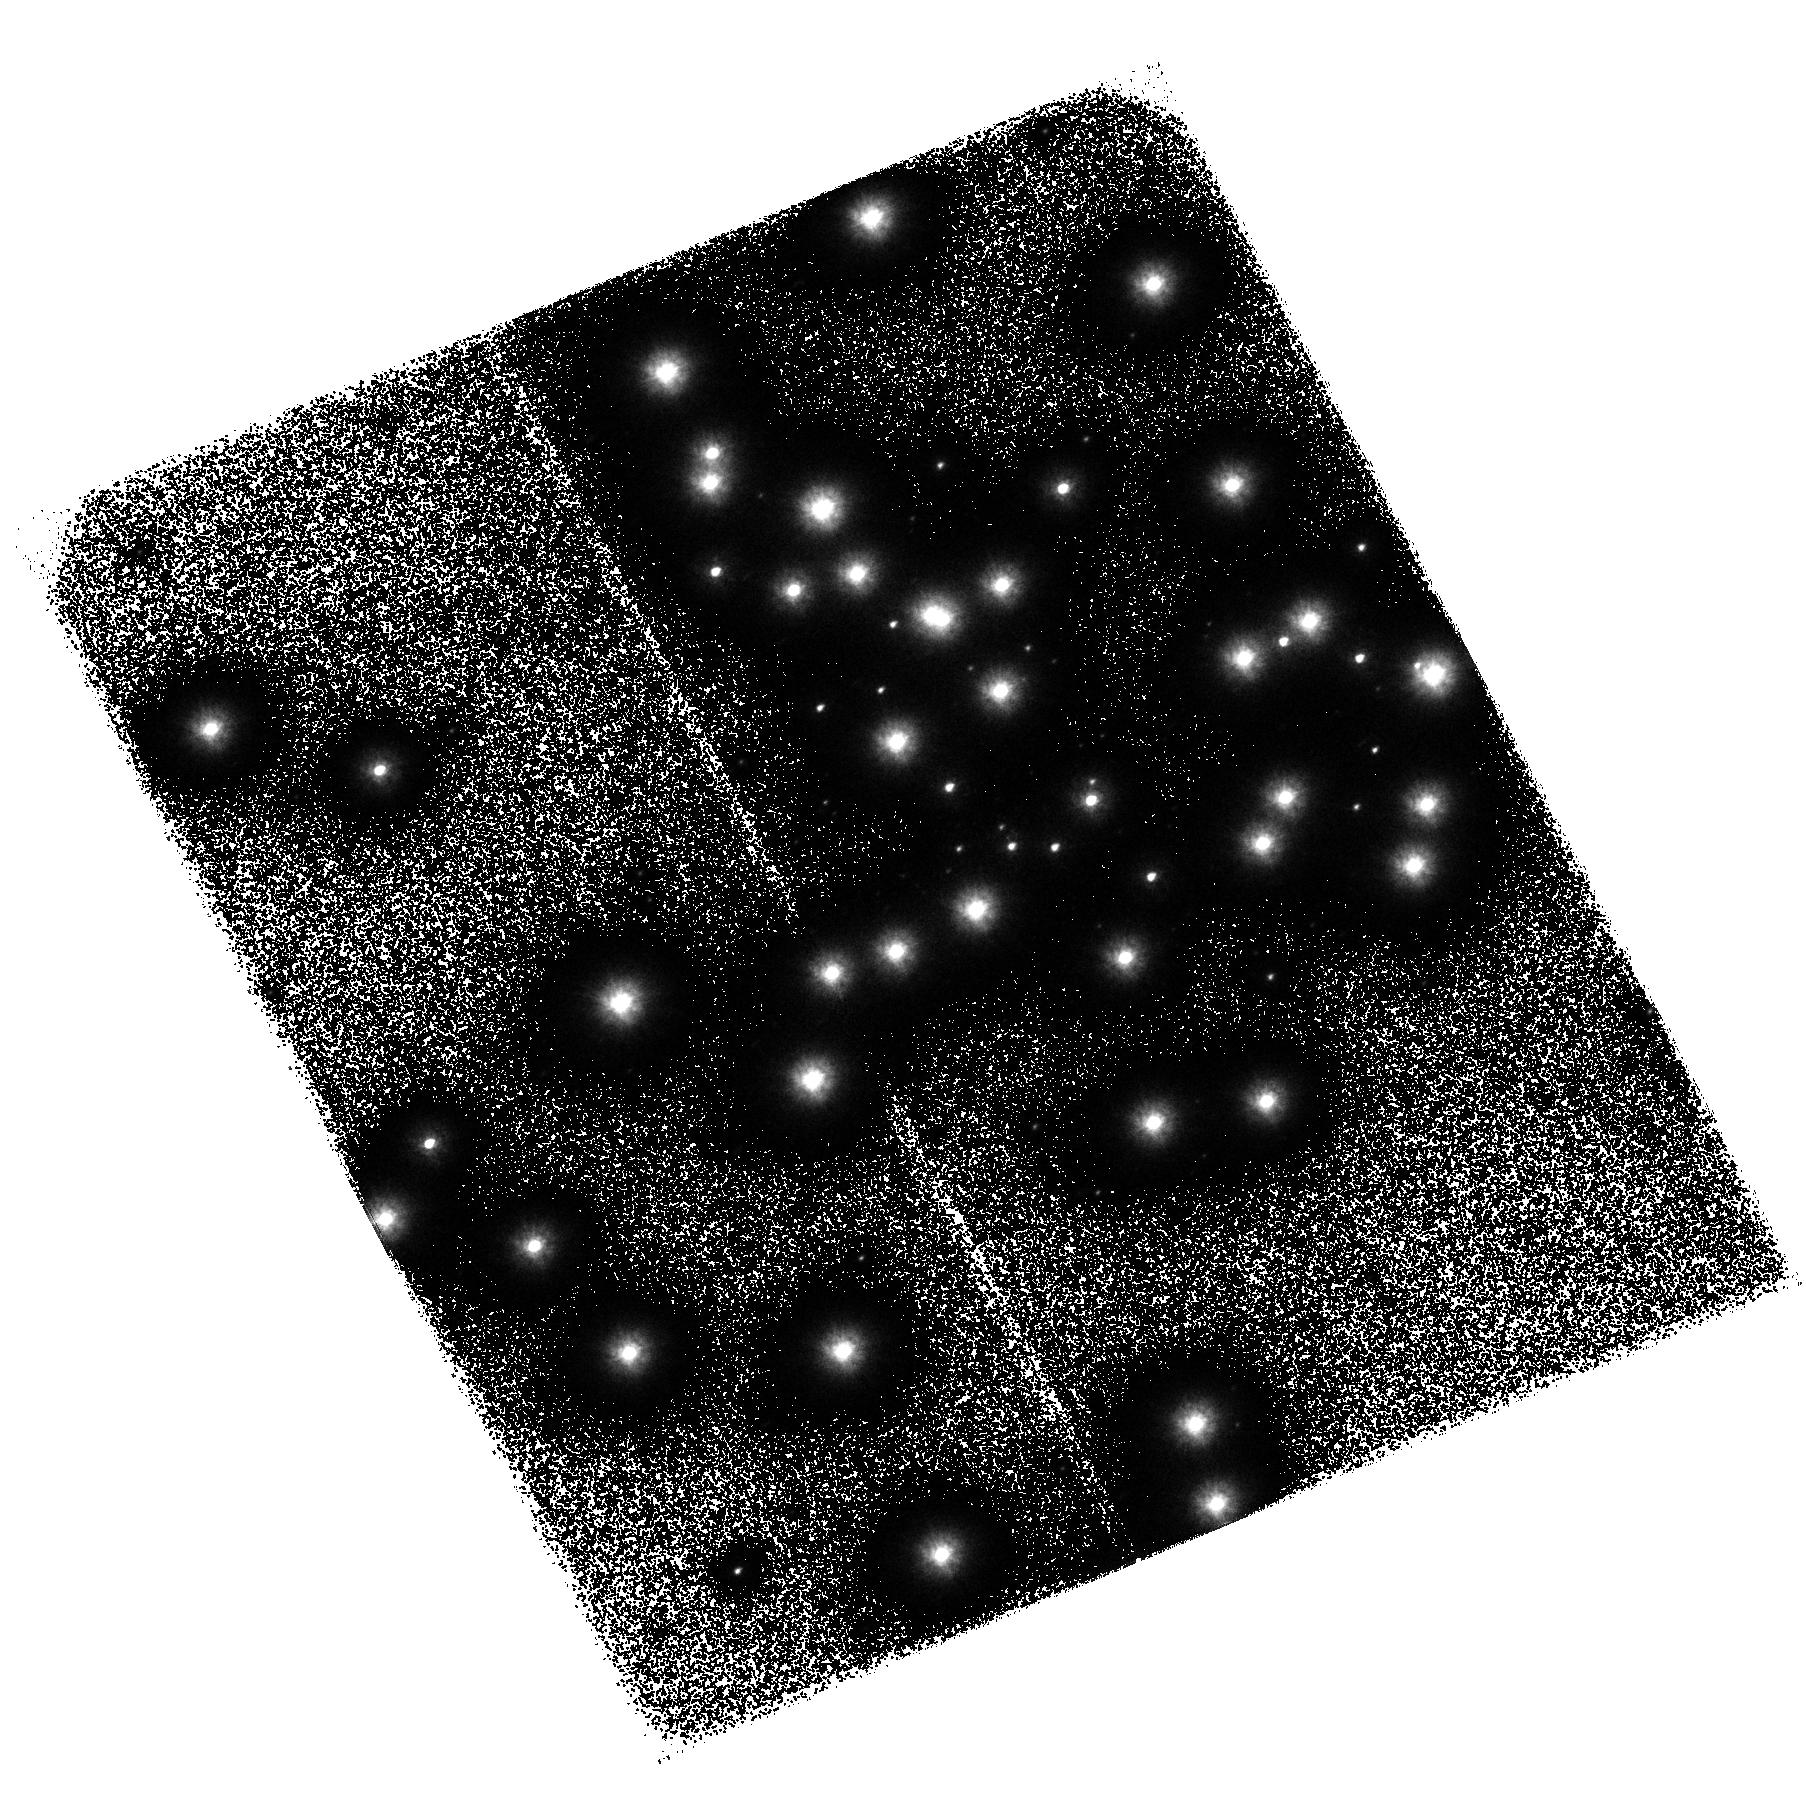
Target: NGC6681. Instrument: ACS/SBC. Filter: F125LP. Exposure: 37 min. Observation ID: hst_11378_01_acs_sbc_f125lp_ja8y01

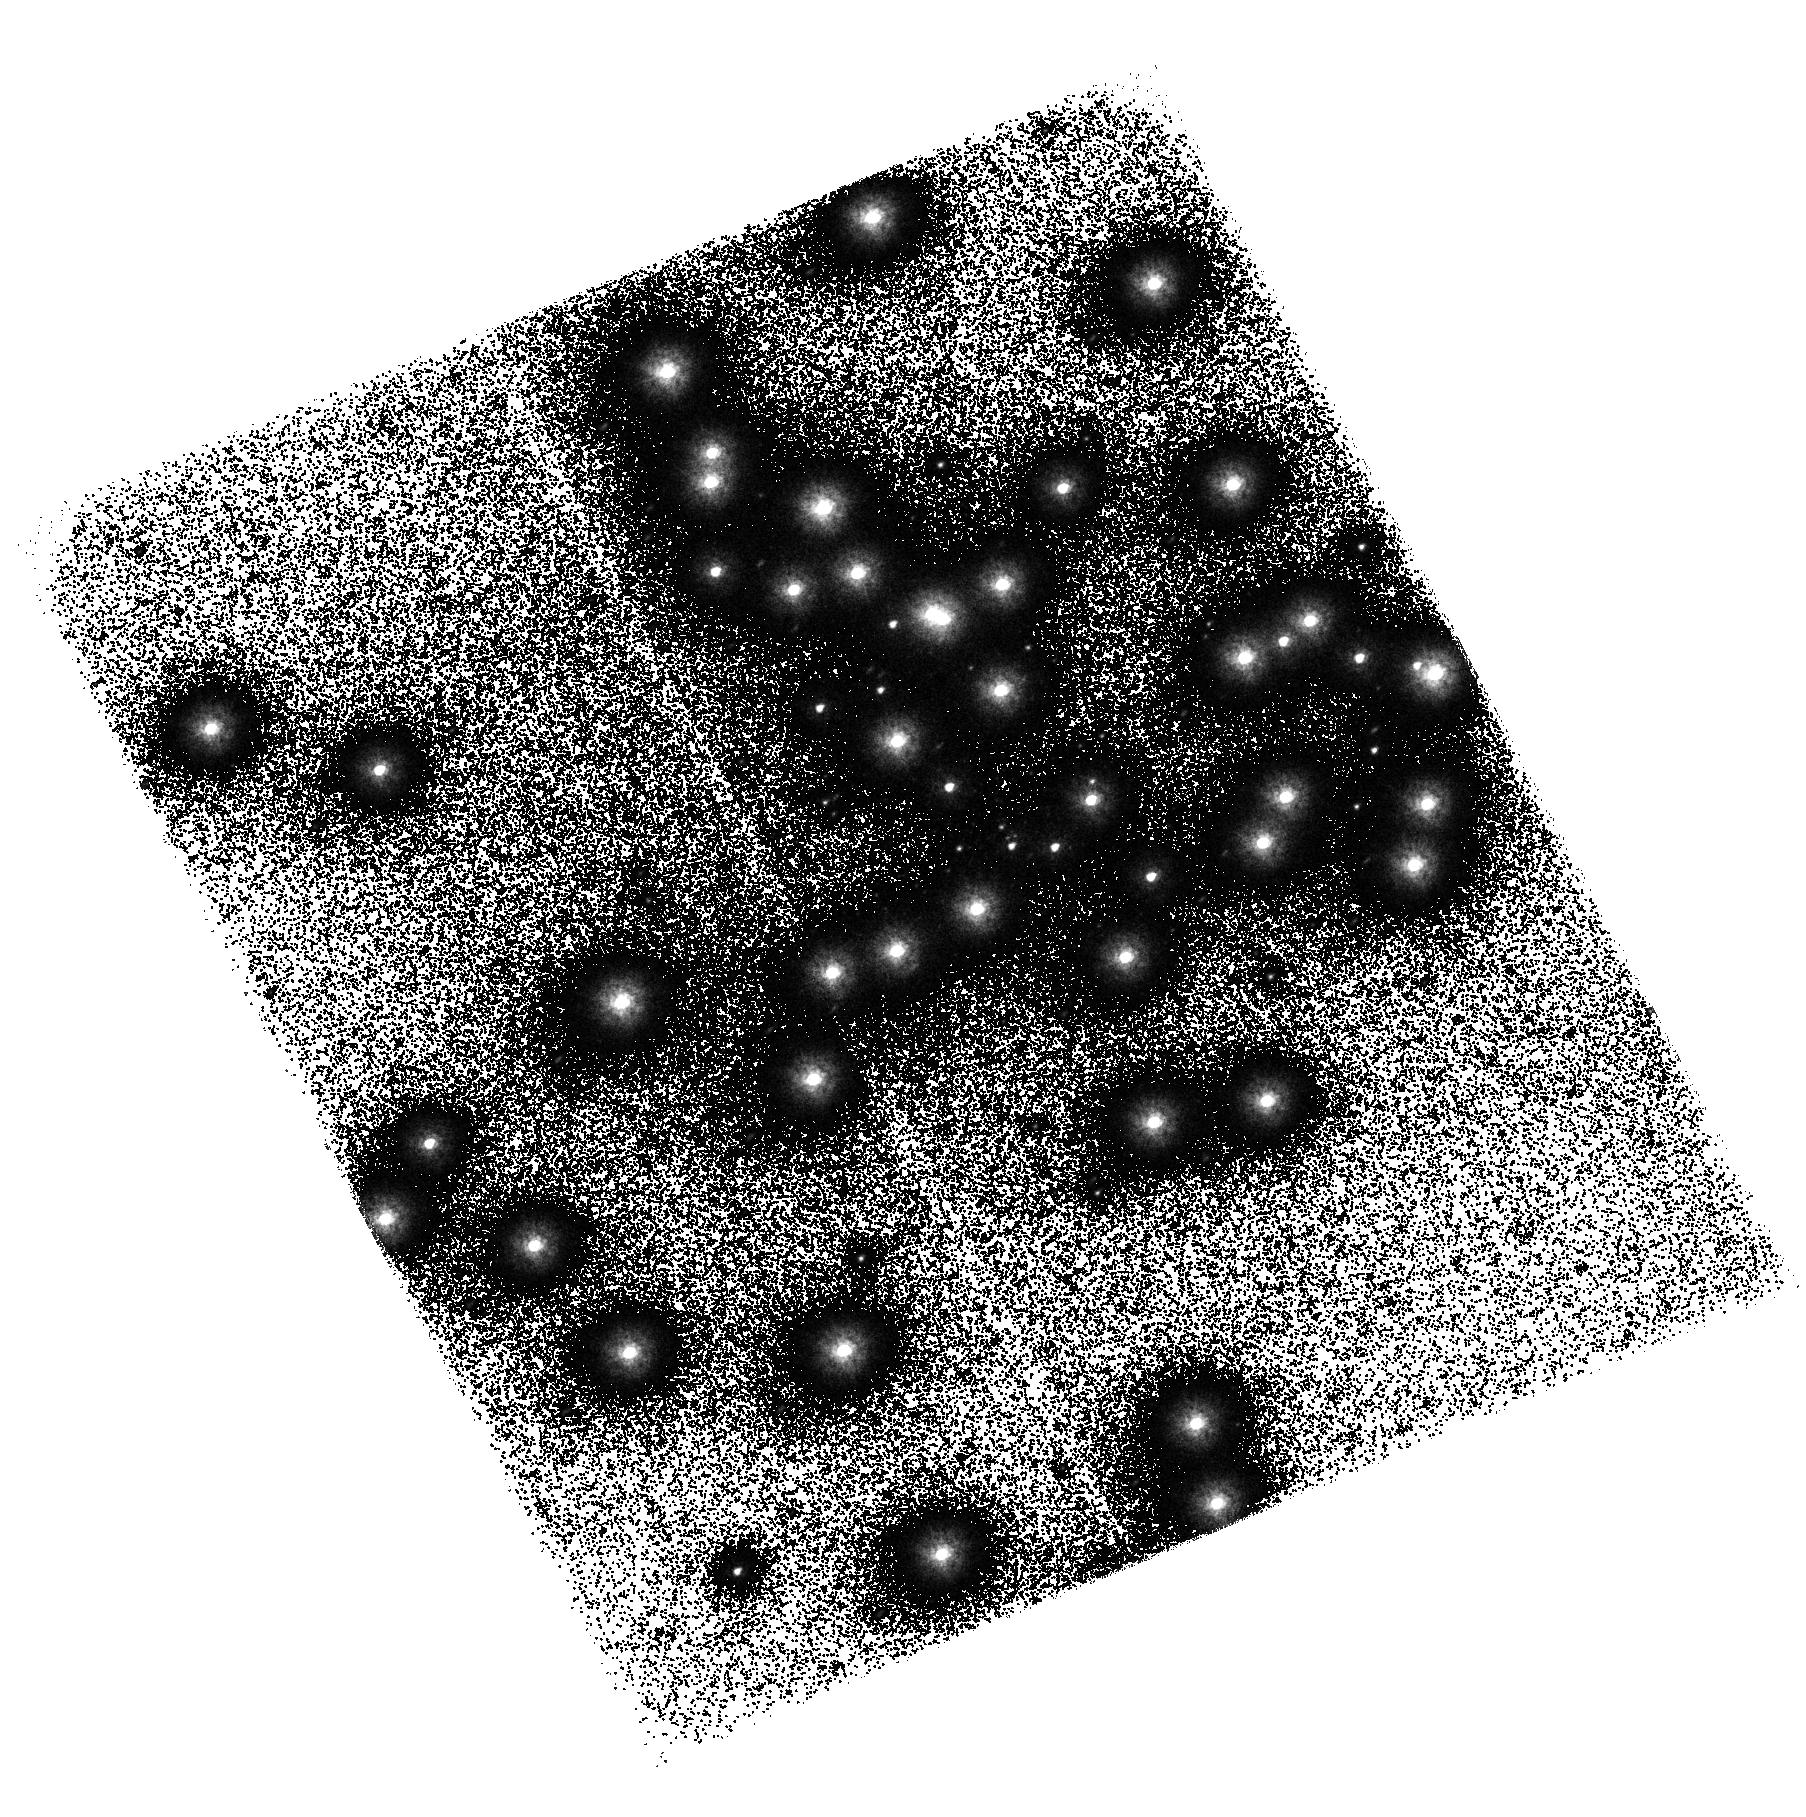
Target: NGC6681. Instrument: ACS/SBC. Filter: F150LP. Exposure: 37 min. Observation ID: hst_11378_01_acs_sbc_f150lp_ja8y01

ACS SBC Image Quality Verification (PI: Fruchter, Andrew S.)

This activity will obtain a series of images to evaluate the point source image quality over the field of view of the ACS SBC channel. NGC 6681 (18.7 h, -32 deg) will be the target, as this star field has been used extensively for SBC PSF measurement and photometry. High SNR images will be obtained in the F125LP and F150LP filters, with dithers in each axis. This corresponds to activity ACS16.